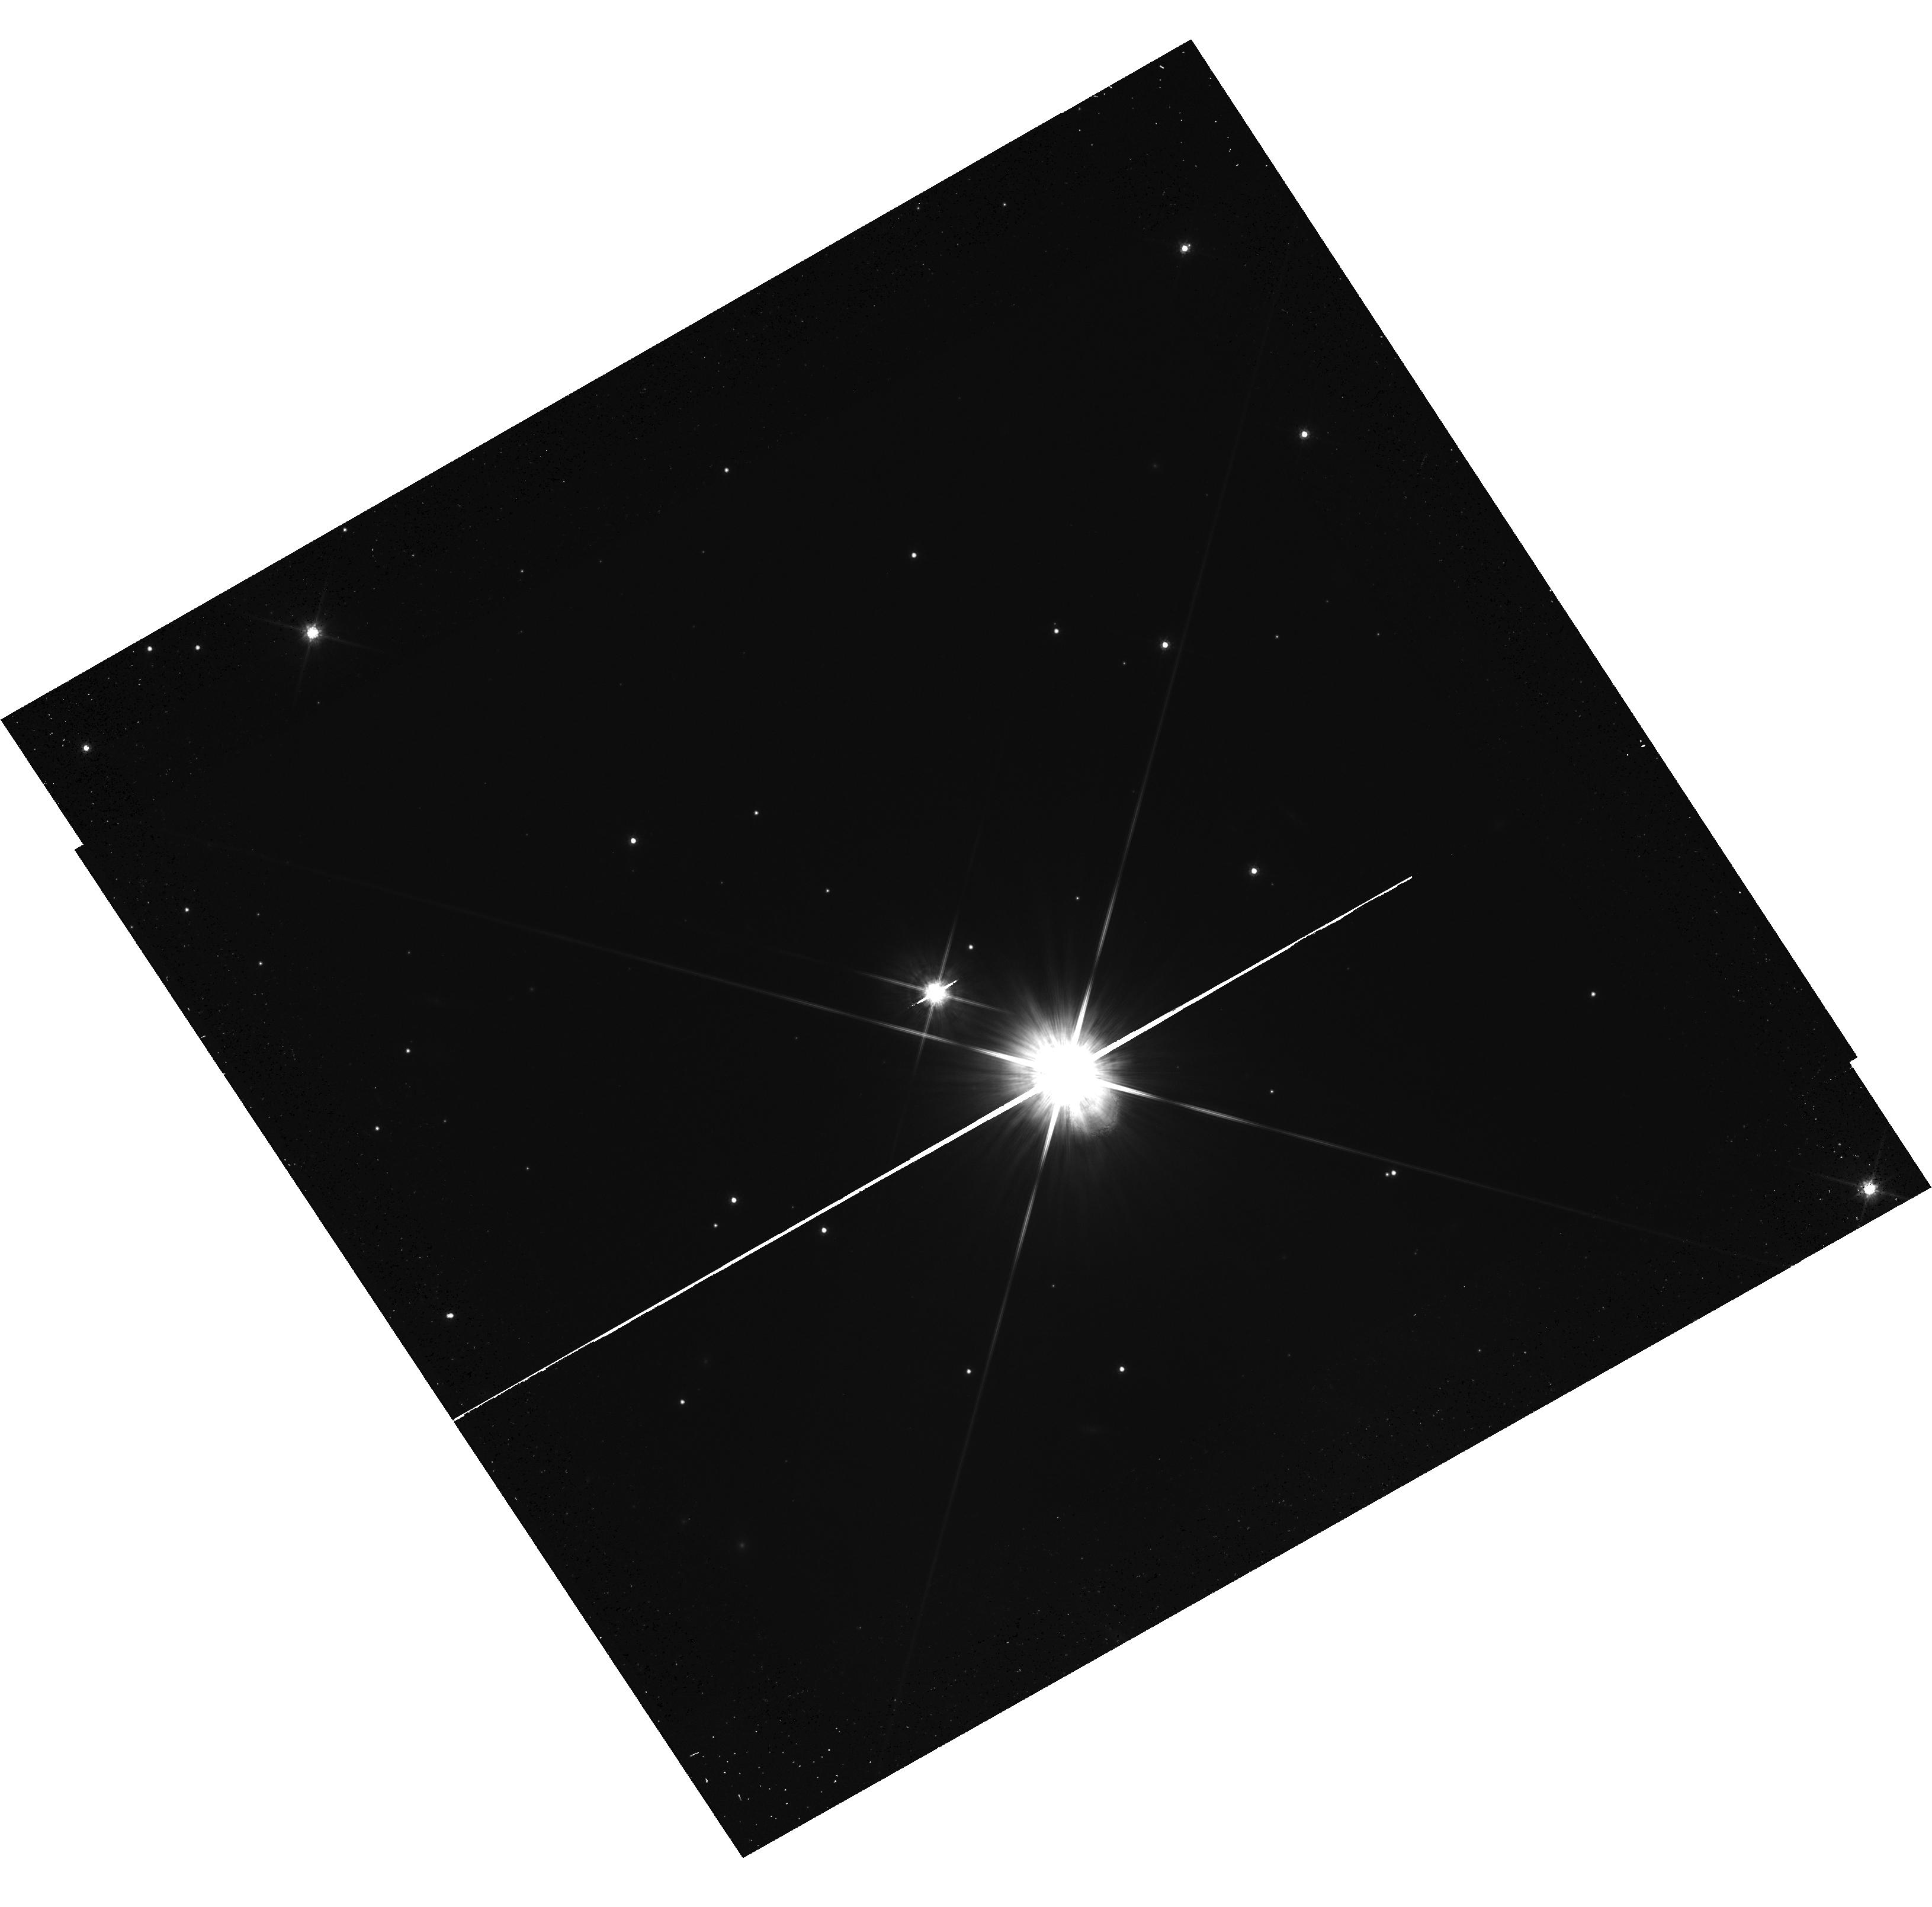
Target: STEIN-2051B-SOURCE. Instrument: WFC3/UVIS. Filter: F814W. Exposure: 20 min. Observation ID: hst_14448_01_wfc3_uvis_f814w_id0701

Accurate Mass Determination of the Nearby Old White Dwarf Stein 2051B through Astrometric Microlensing (PI: Sahu, Kailash C.)

We request one orbit of WFC3 imaging of the nearby white dwarf (WD) Stein 2051B. In 2014 March, this WD passed very close to a faint background star, affording the opportunity to measure the relativistic deflection of its apparent position and thus determine the mass of the WD--the first application of this novel technique to the measurement of a stellar mass. We were awarded 7 orbits of HST time for WFC3 astrometry of the event. The deflection is clearly detected (at >3 sigma) in 3 of the epochs. Unfortunately, at the other 4 epochs, the background star (400 times fainter than the WD) was extremely close to the WD (inside the second Airy ring). In spite of strenuous efforts at PSF subtraction by our expert CoI, we have been unable to achieve high astrometric accuracy at these 4 epochs. Using only the 3 measured deflections, there is an ambiguity, resulting in two possible masses. One solution, at 0.71 Msun, is consistent with physical models for a CO-core WD, but the other, at 0.52 Msun, would imply an iron core. The latter would be inconsistent with most of our WD-formation theories, but oddly enough agrees with a ground-based mass derived by Strand in the 1980's based on an analysis of differential proper motions. Fortunately, the deflection is still detectable until ~2015 November, and as a bonus will now be in a different direction relative to the proper motion of the source. Thus one more observation, if taken before 2015 December, will both remove the ambiguity between the two mass solutions, and reduce the error bar on the correct mass. Hence we propose one orbit of DD time, to be obtained before 2015 December.